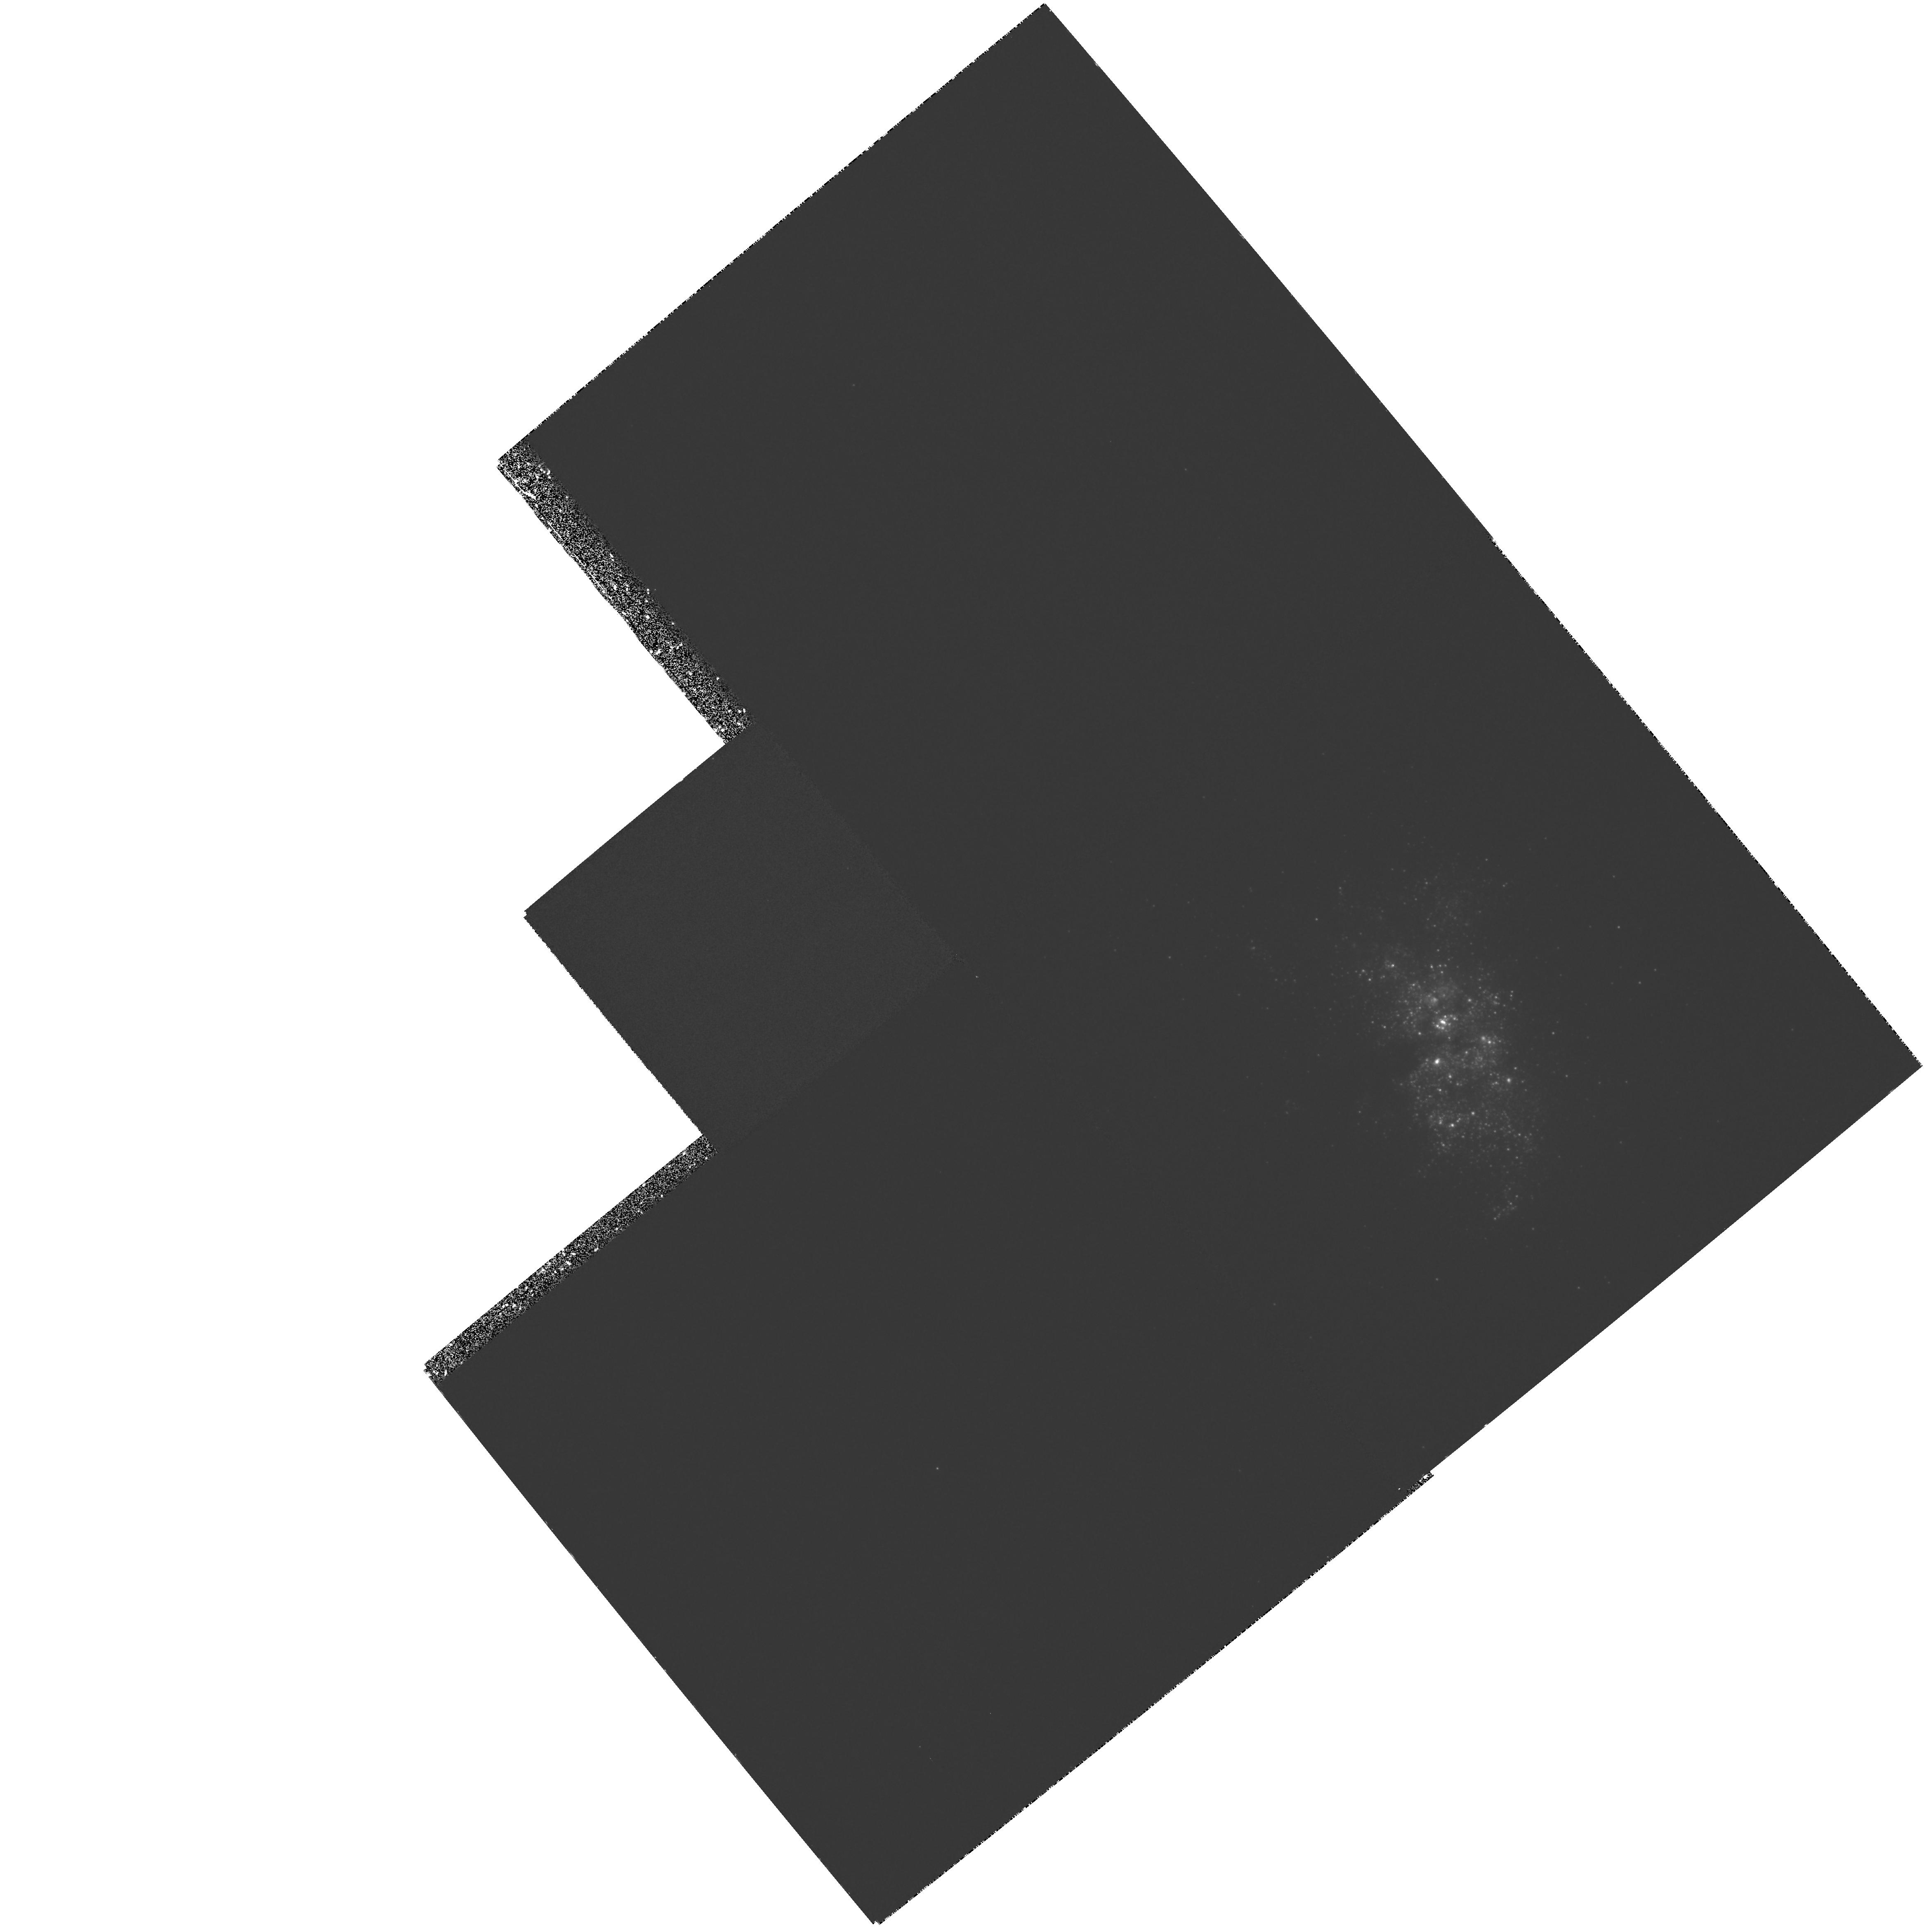
Target: NGC5253. Instrument: WFPC2/PC. Filter: F255W. Exposure: 1.9 h. Observation ID: hst_6124_01_wfpc2_pc_f255w_u2p001

SPOTTING IRON-RICH SN IA REMNANTS IN NGC 5253 (PI: Fesen, Robert A.)

We propose to detect 100 -- 1000 yr old Type Ia supernova remnants in the central region of NGC 5253 by means of obscuration spots due to Fe-rich ejecta resonance line absorptions. Absorption line studies of young supernova remnants represent new and potentially powerful tools for exploring the properties of the freely expanding, iron-rich ejecta expected in SN Ia remnants. , We request WFPC2+F255W images of the amorphous starburst galaxy NGC 5253. Two of the brightest historic Type Ia supernovae occurred here, SN 1895B (= Z Cen) and SN 1972E. By imaging NGC 5253 in the rich ultraviolet Fe I + Fe II resonance line region (2300--3000 Angstrom), 100 - - 1000 yr old SN Ia remnants with V_ exp = 5 - 10 * 10^3 km/s located in NGC 5253's facing nuclear region will be detected as 0.05'' - 0.50'' x (D/4 Mpc) diameter dark `spots'. SN 1895B which exploded just 25'' from the center, is a prime candidate for such iron absorption detection. Older and subsequently larger SN Ia remnants which lie in the galaxy's nuclear region will be detected as well. These detections can place strong constraints on the mass and expansion velocity of iron ejecta in Type Ia SNe and this galaxy's SN Ia rate.